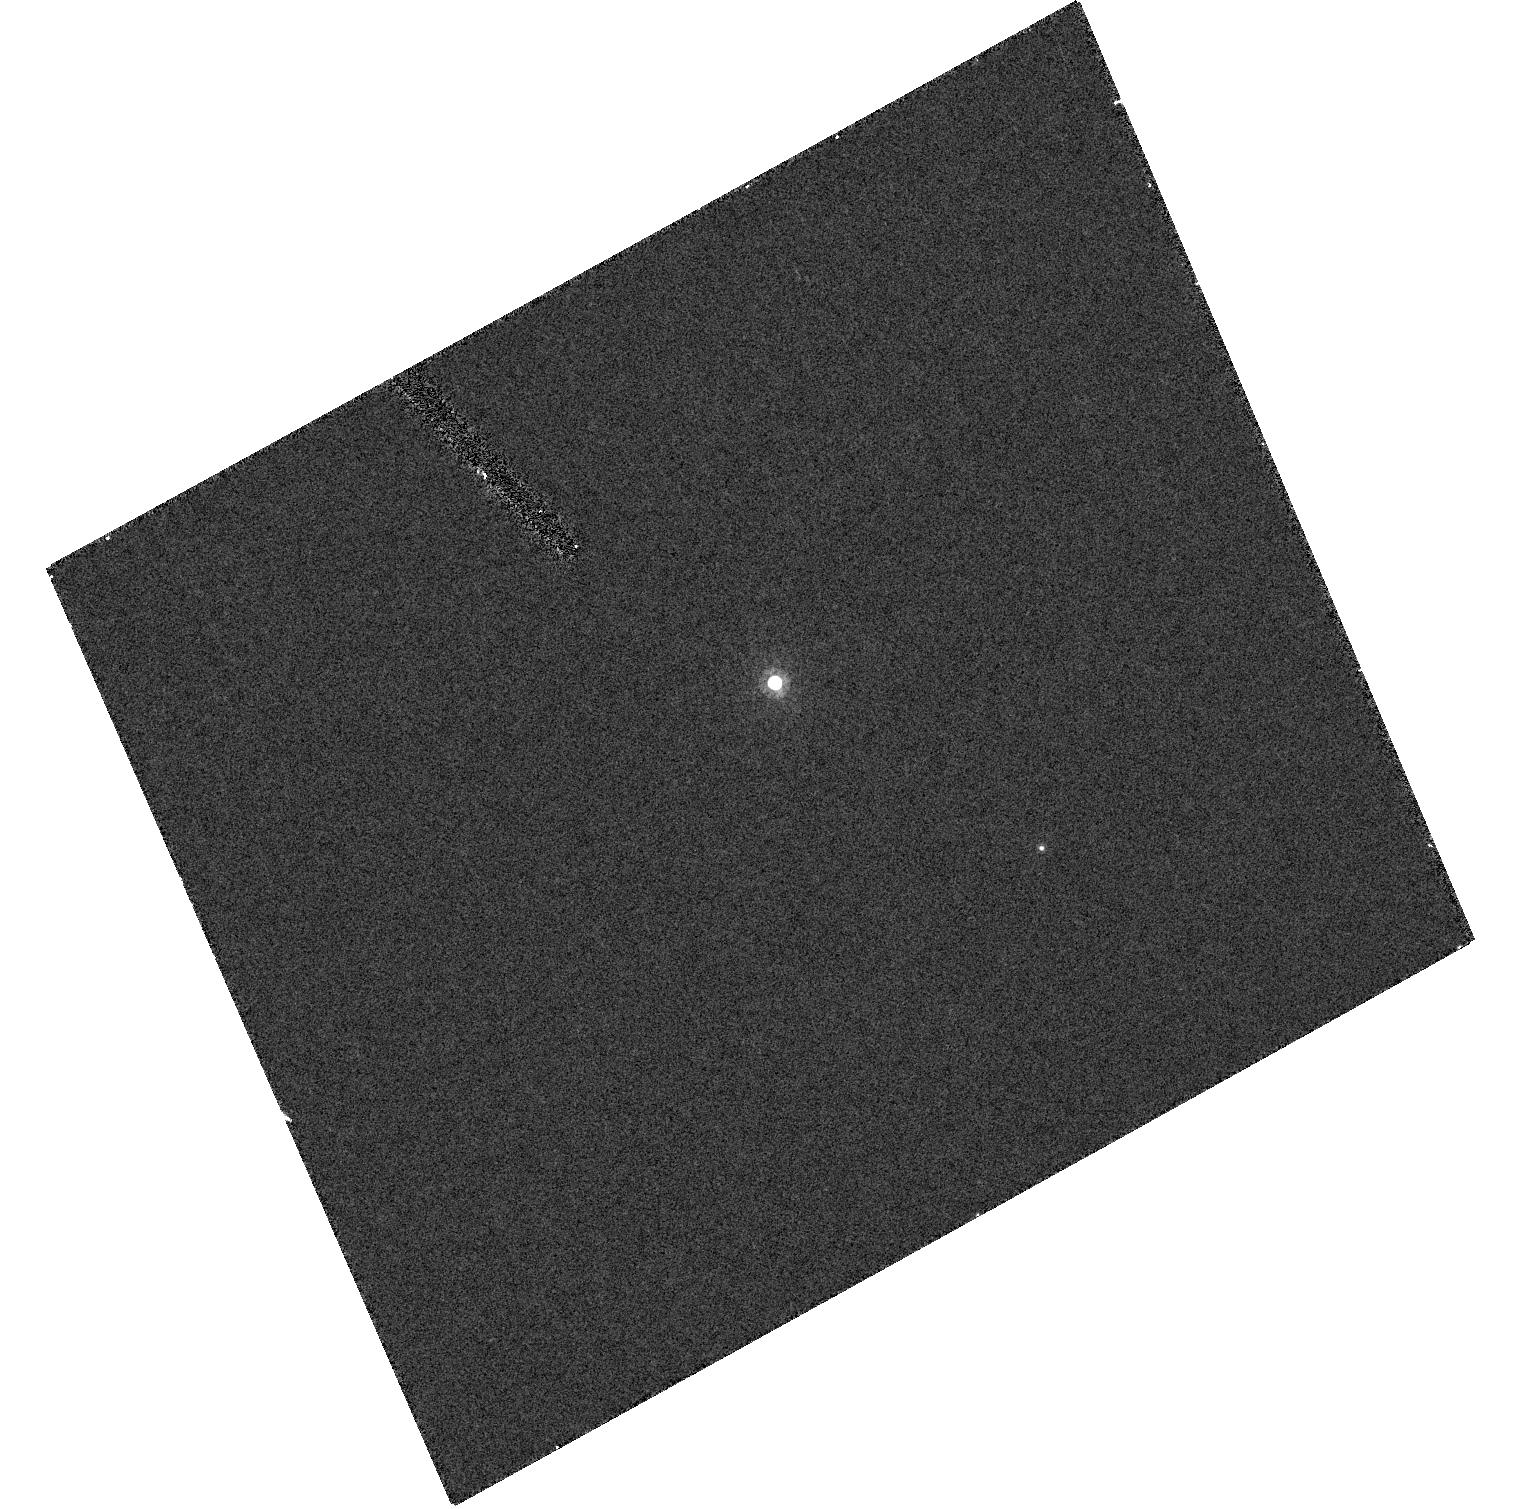
Target: CFHT-PLIZ-2
Instrument: ACS/HRC
Filter: F814W
Exposure: 7 min
Observation ID: hst_9831_11_acs_hrc_f814w_j8rv11

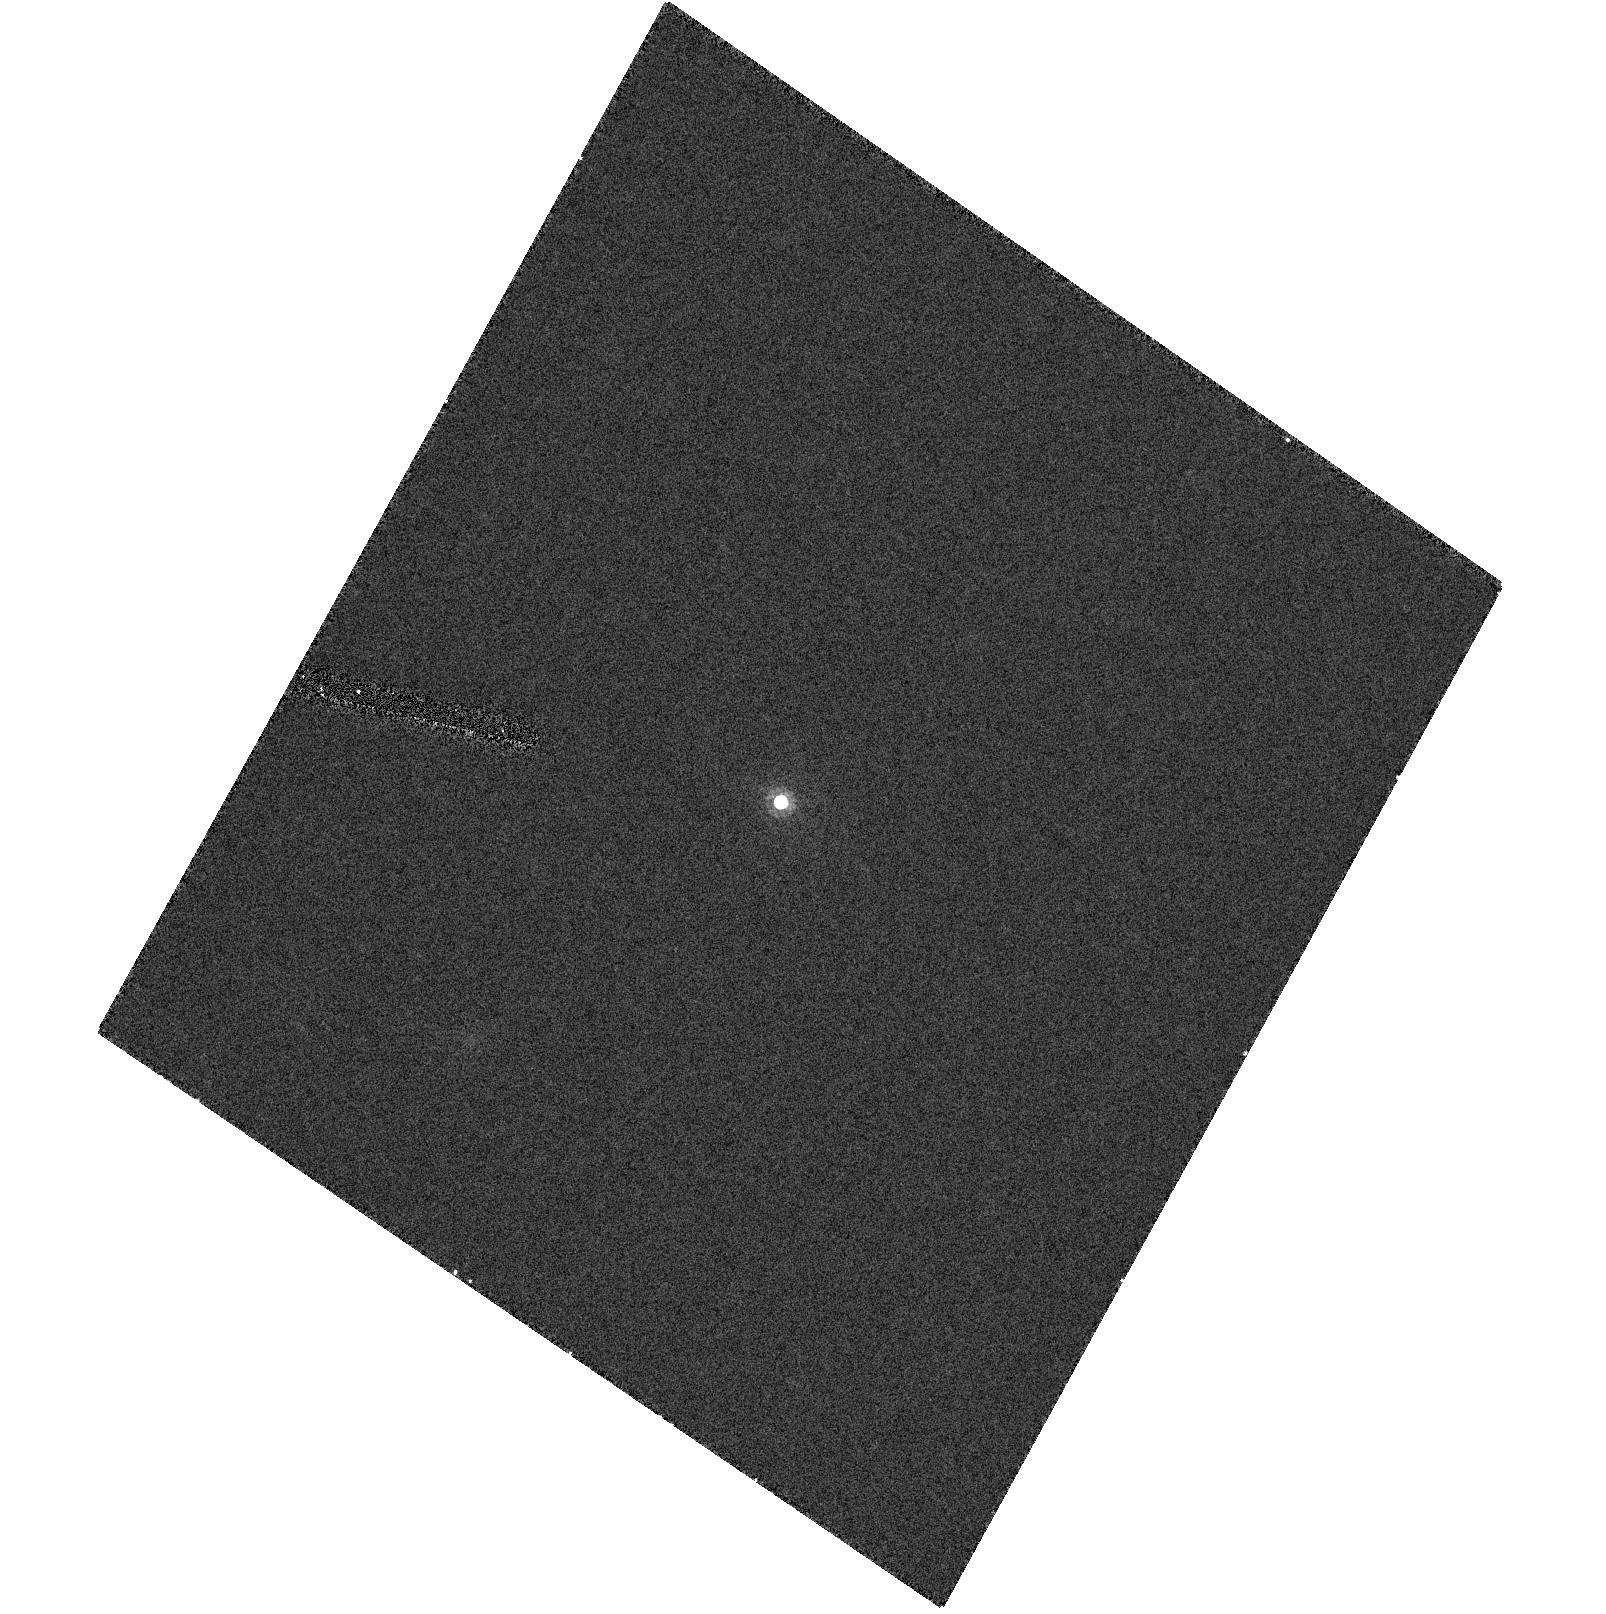
Target: CFHT-PL-13
Instrument: ACS/HRC
Filter: F814W
Exposure: 7 min
Observation ID: hst_9831_12_acs_hrc_f814w_j8rv12

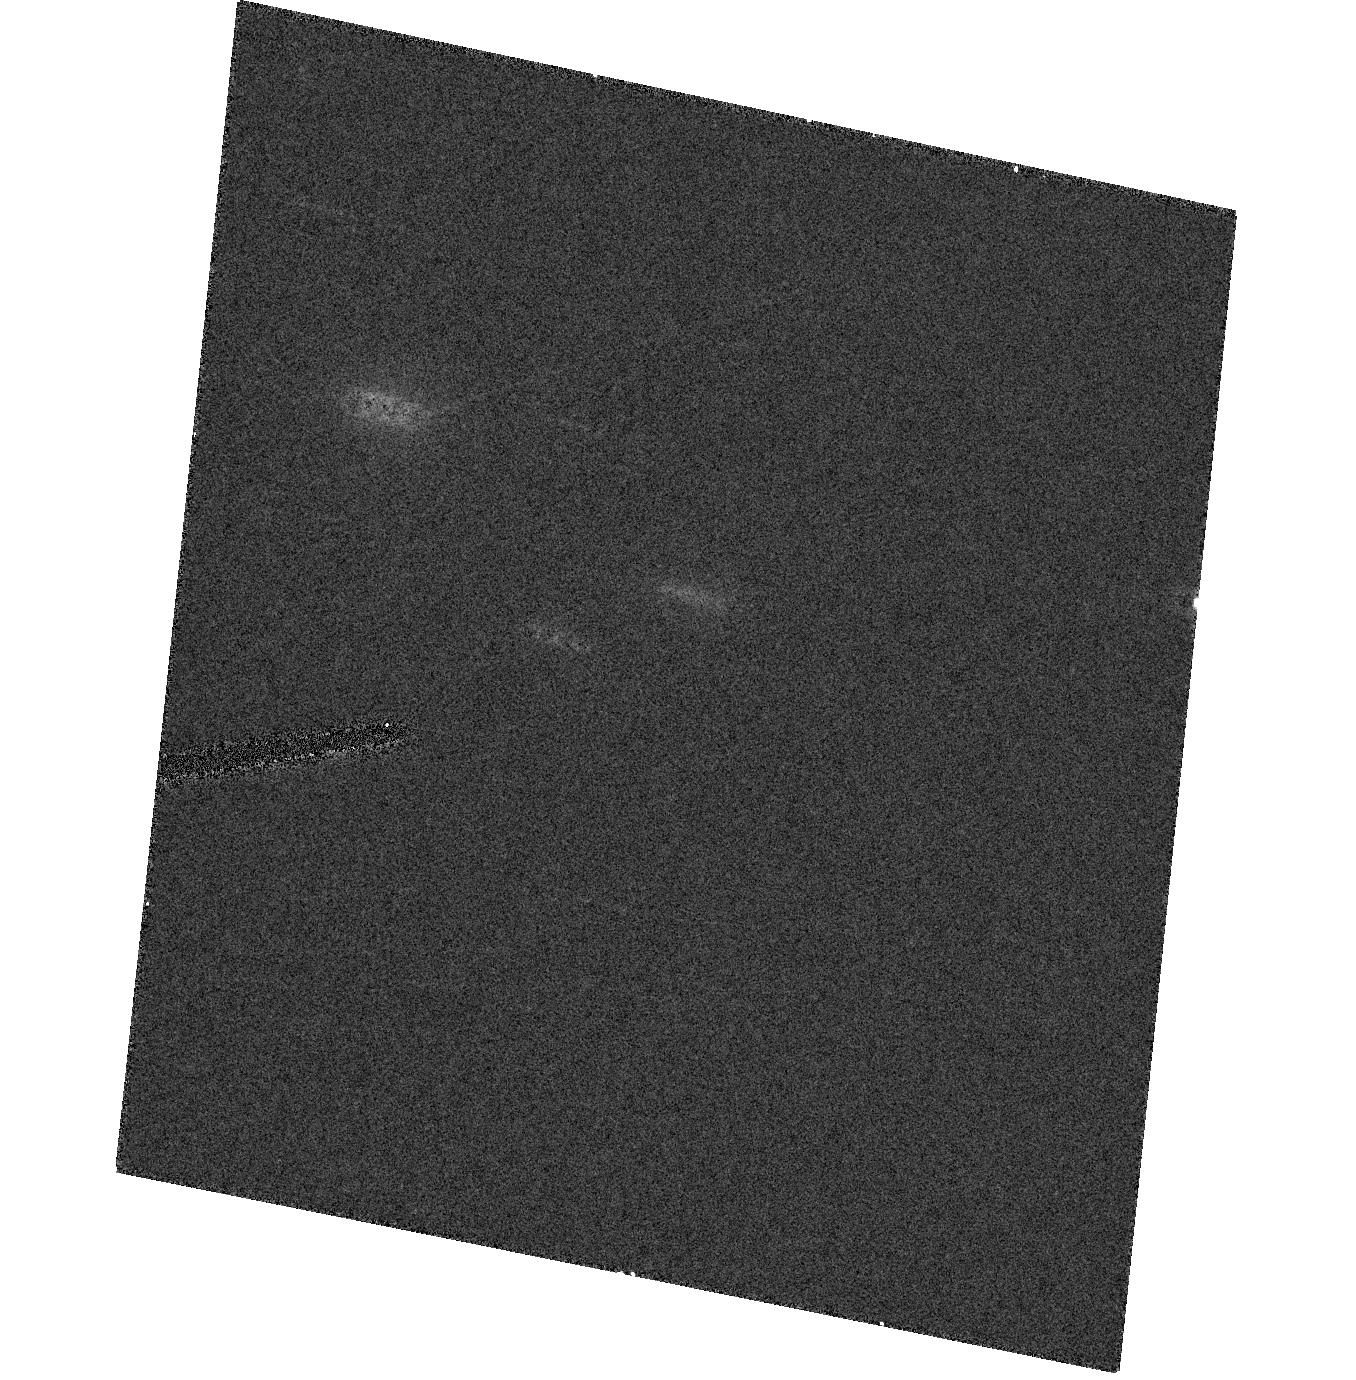
Target: CFHT-PL-23
Instrument: ACS/HRC
Filter: F814W
Exposure: 7 min
Observation ID: hst_9831_16_acs_hrc_f814w_j8rv16

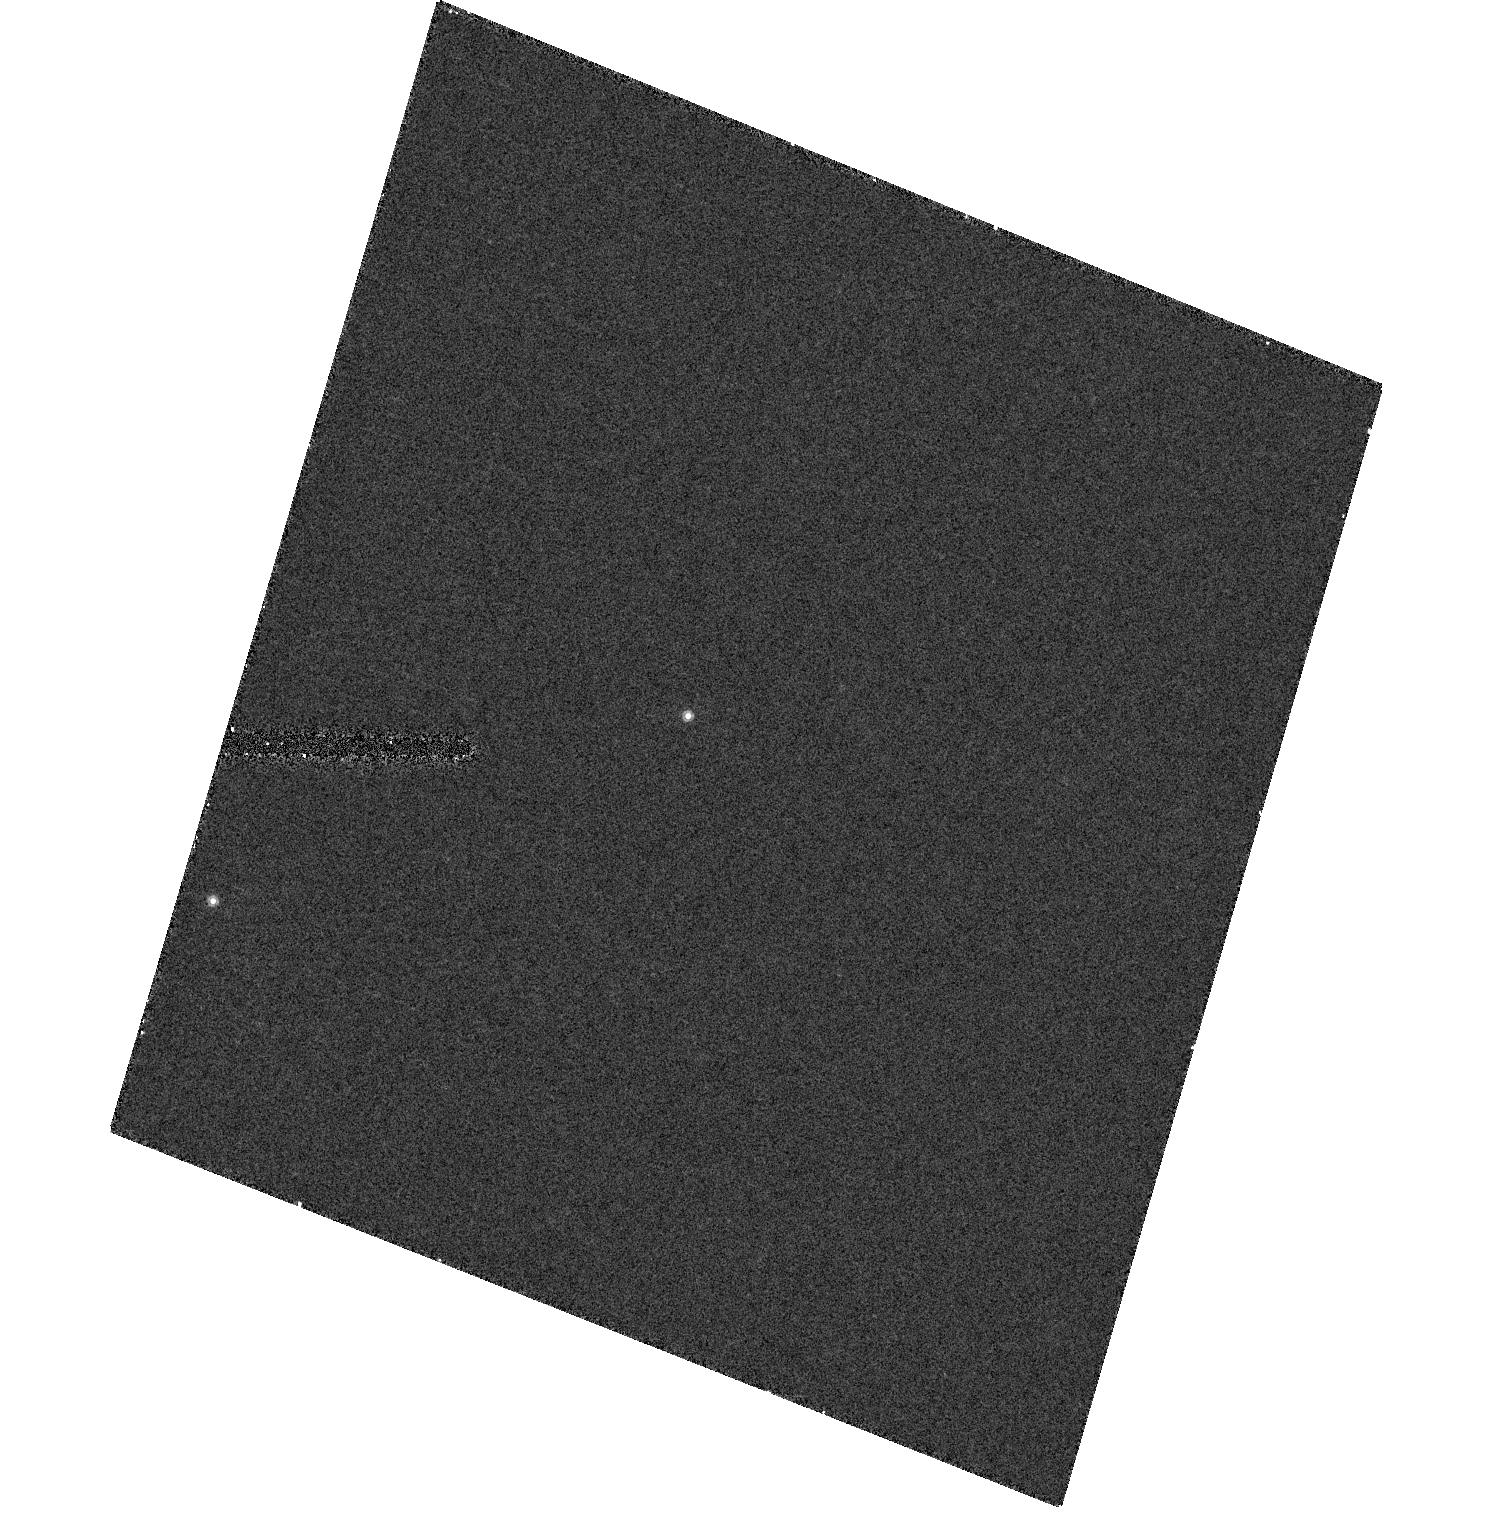
Target: CFHT-PLIZ-28
Instrument: ACS/HRC
Filter: F814W
Exposure: 8 min
Observation ID: hst_9831_28_acs_hrc_f814w_j8rv28

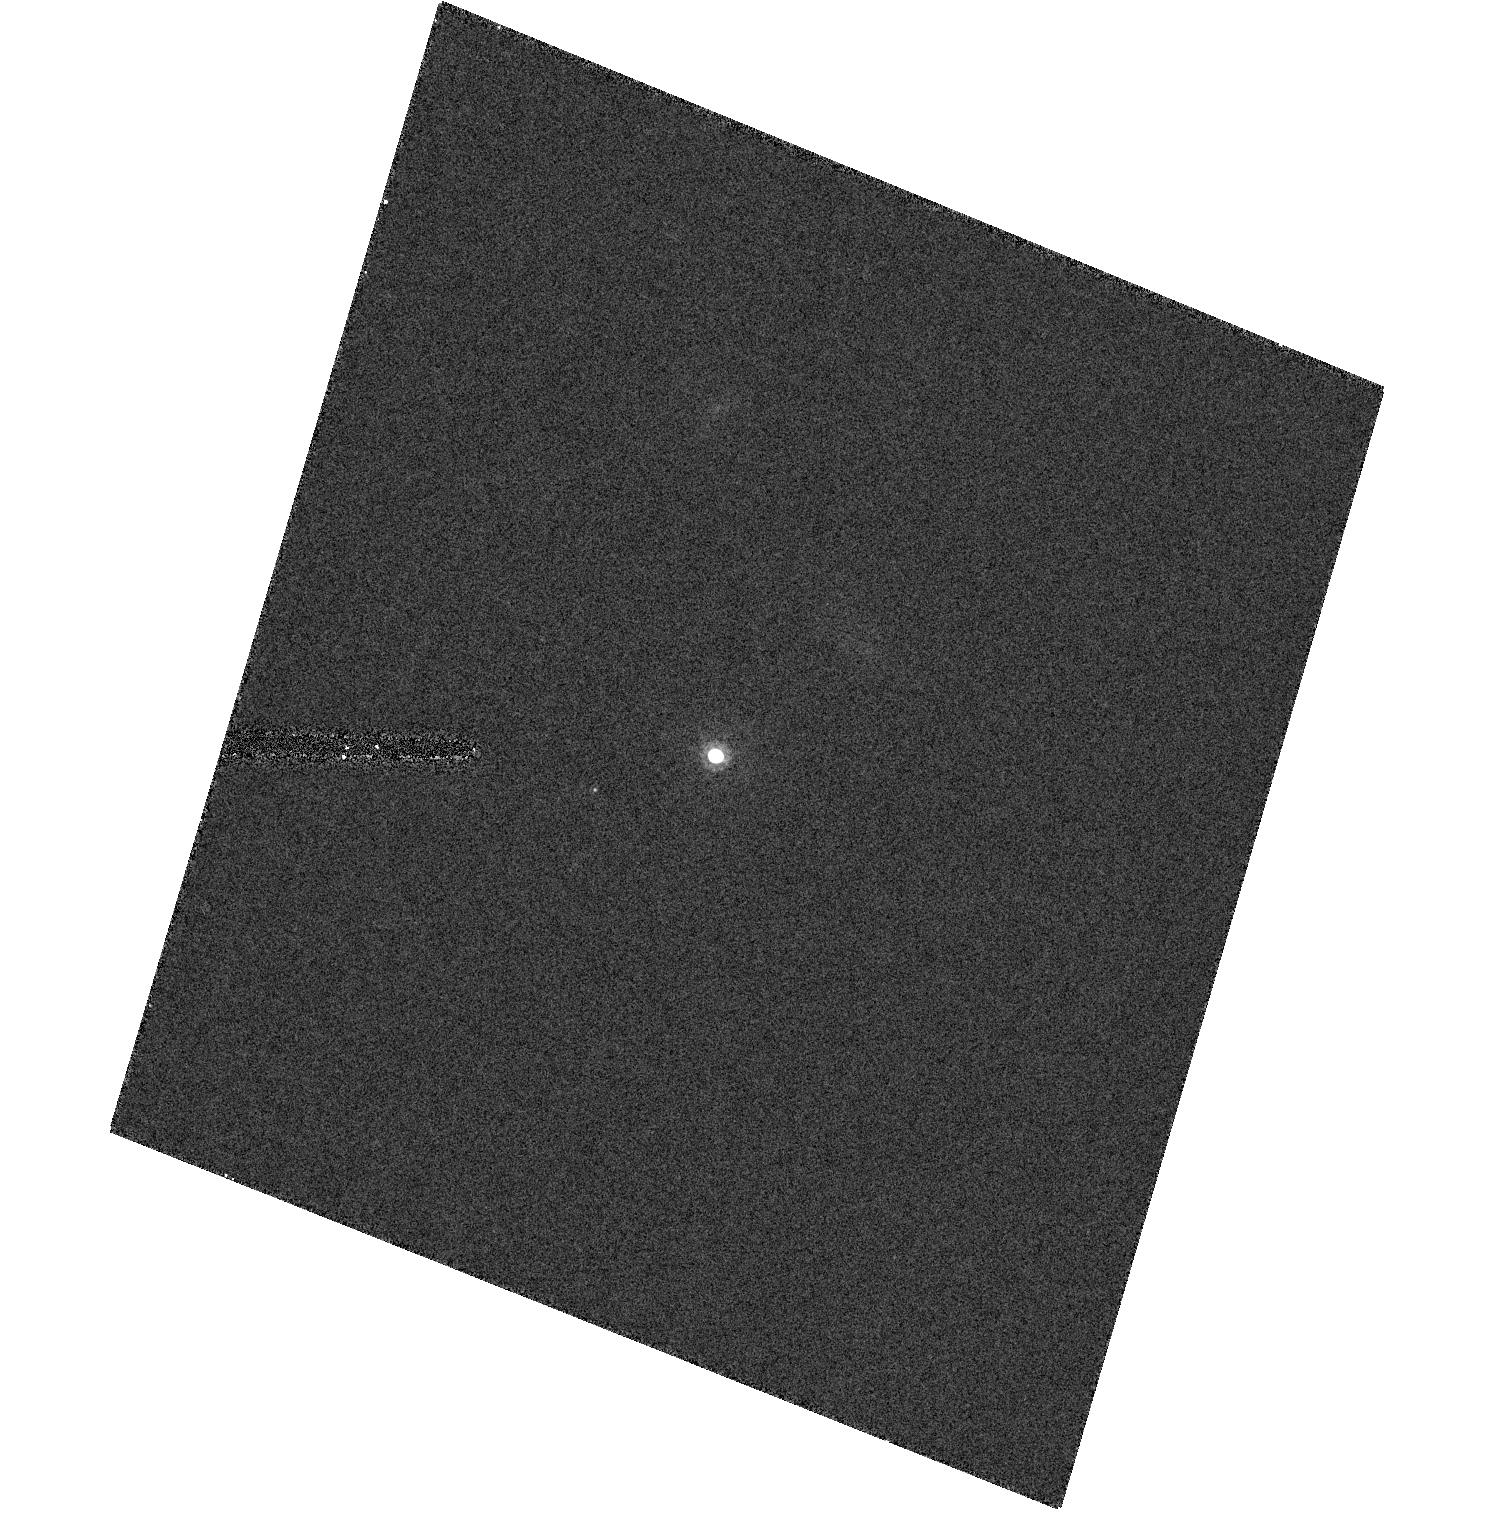
Target: CFHT-PL-12
Instrument: ACS/HRC
Filter: F814W
Exposure: 7 min
Observation ID: hst_9831_01_acs_hrc_f814w_j8rv01

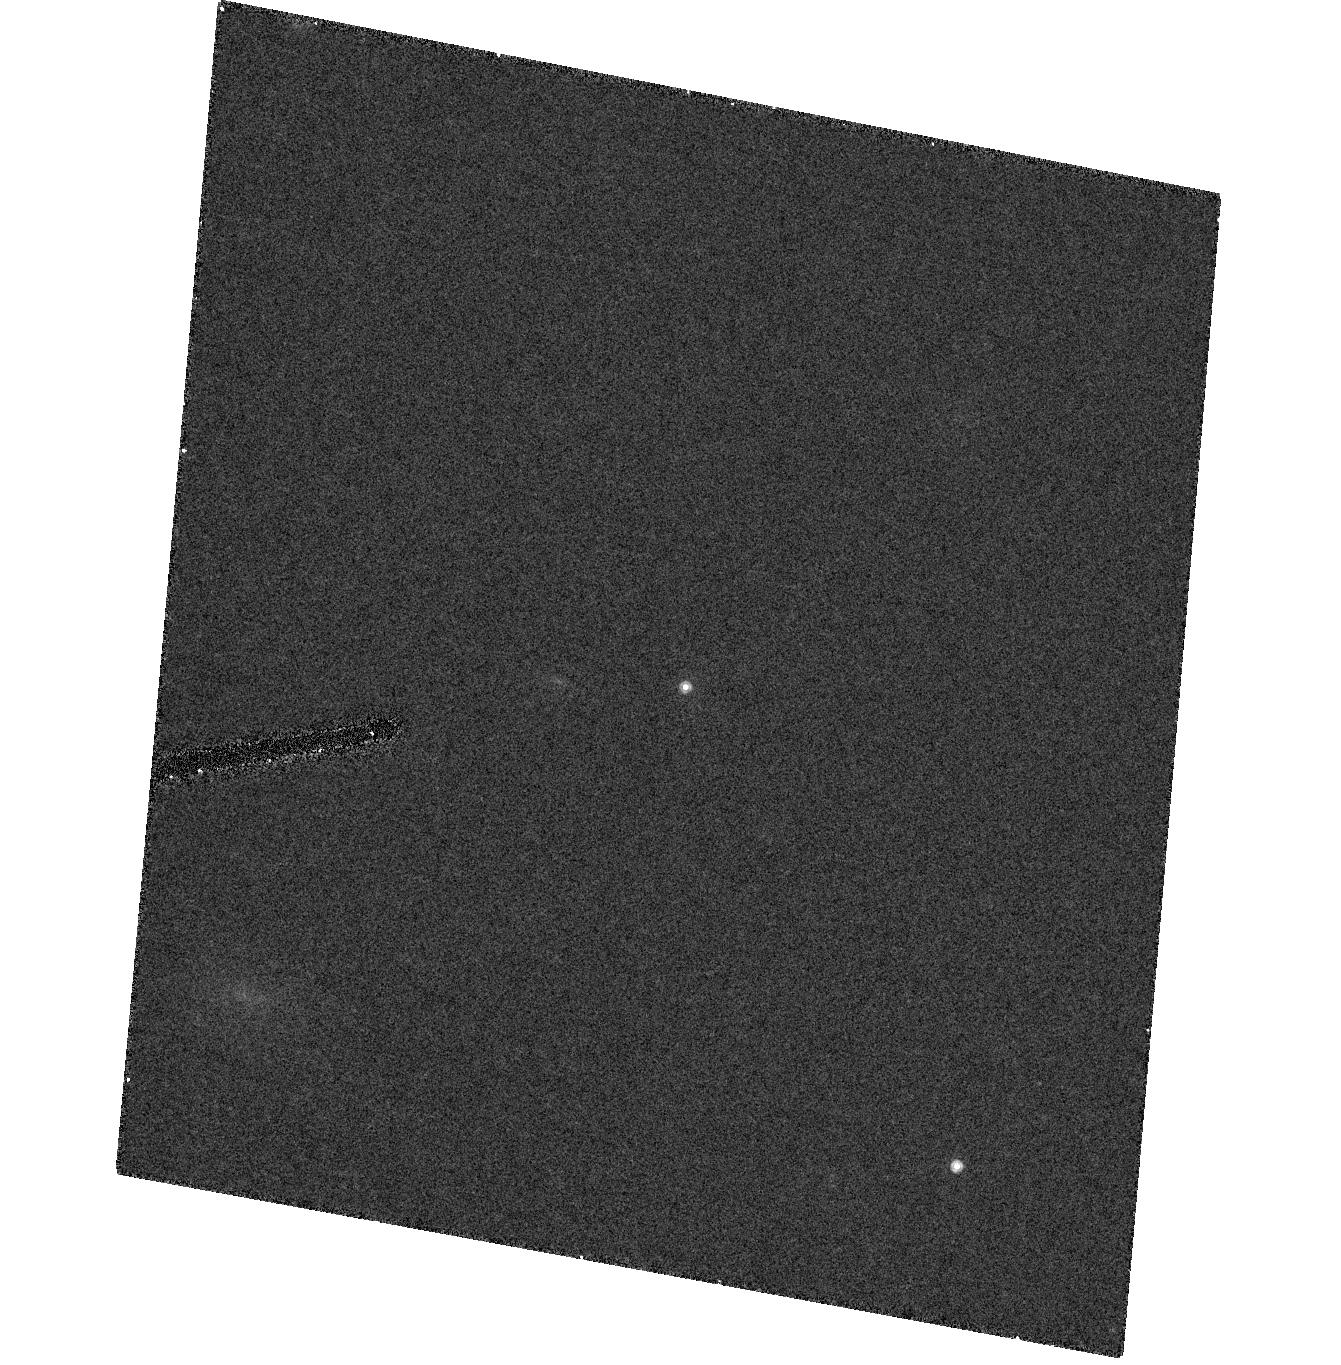
Target: CFHT-PLIZ-26
Instrument: ACS/HRC
Filter: F814W
Exposure: 8 min
Observation ID: hst_9831_20_acs_hrc_f814w_j8rv20

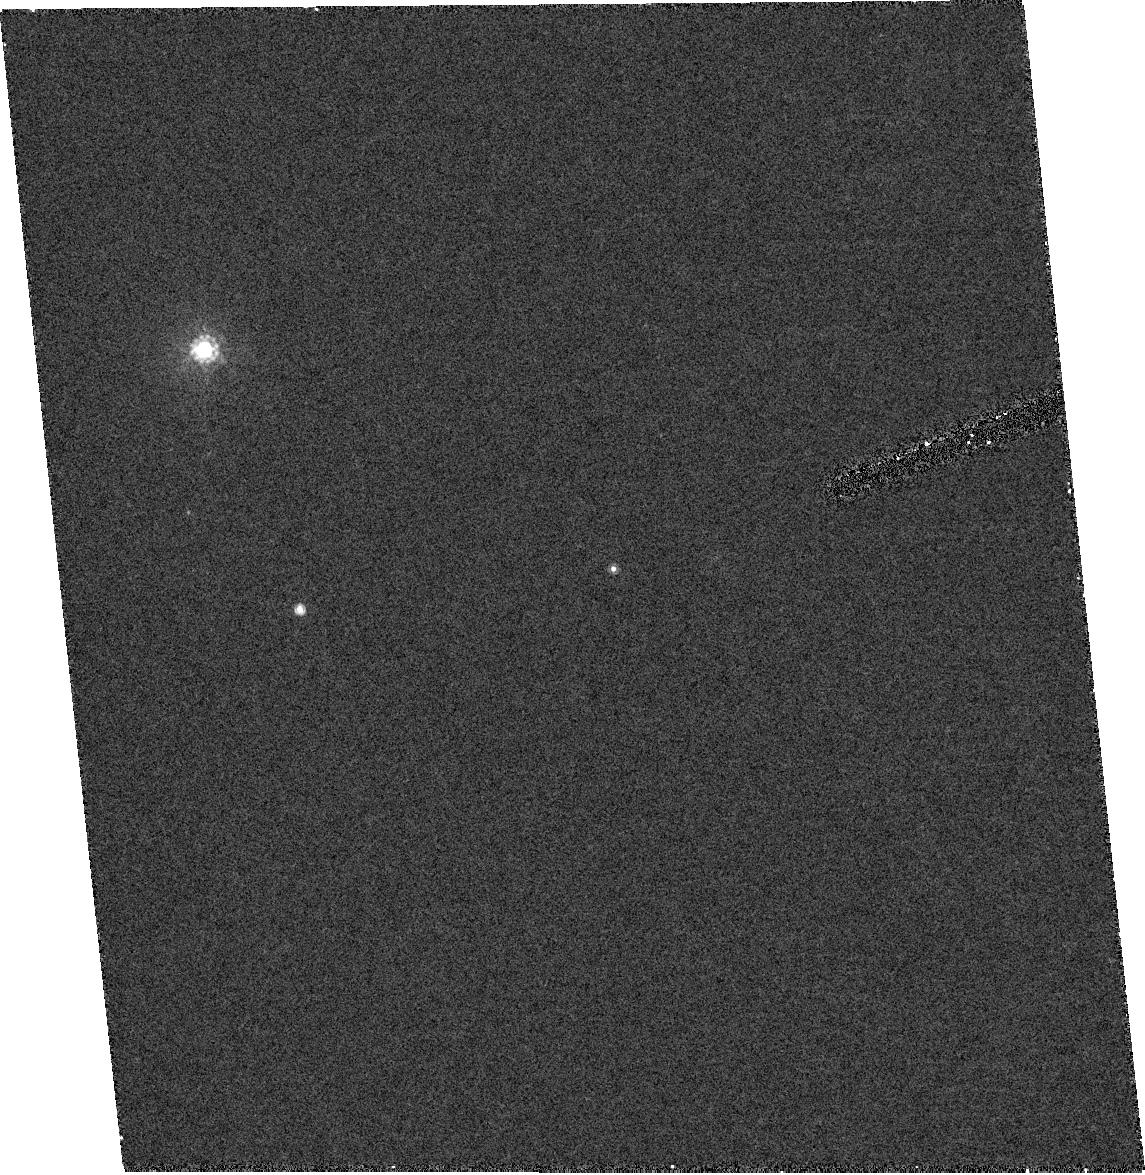
Target: CFHT-PLIZ-2141
Instrument: ACS/HRC
Filter: F814W
Exposure: 8 min
Observation ID: hst_9831_06_acs_hrc_f814w_j8rv06

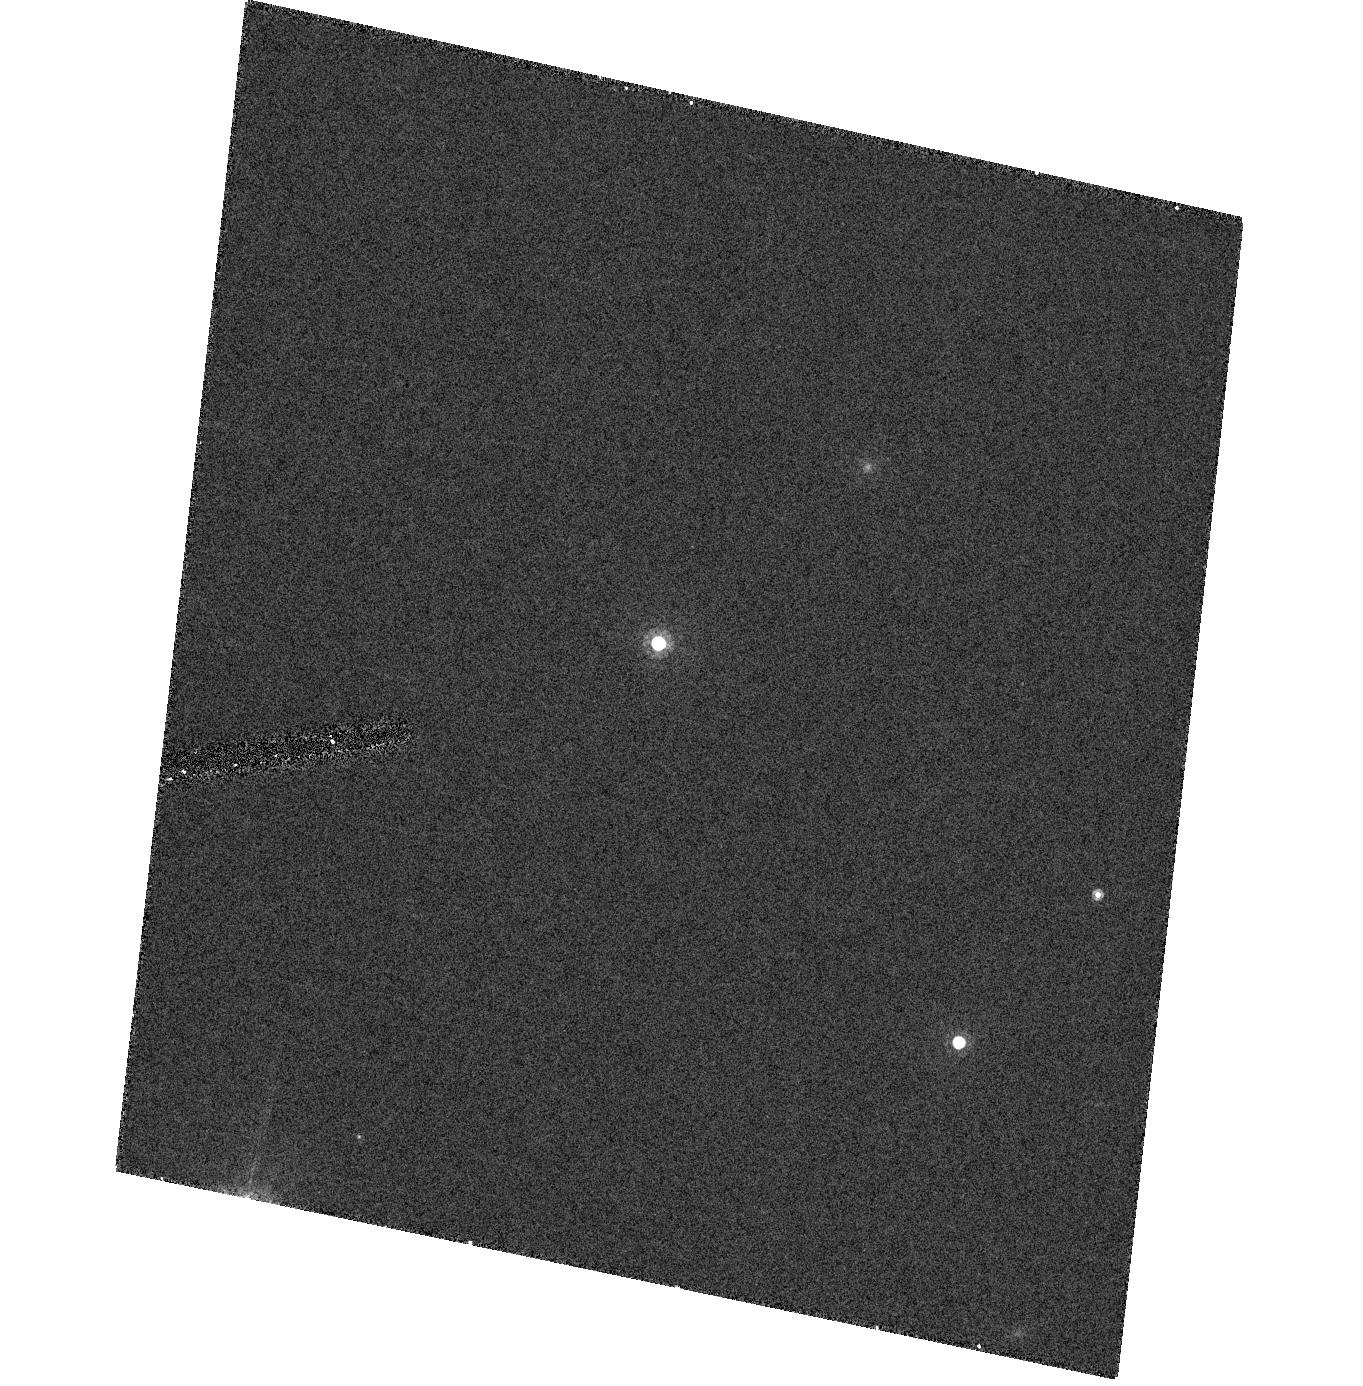
Target: CFHT-PL-11
Instrument: ACS/HRC
Filter: F814W
Exposure: 7 min
Observation ID: hst_9831_02_acs_hrc_f814w_j8rv02

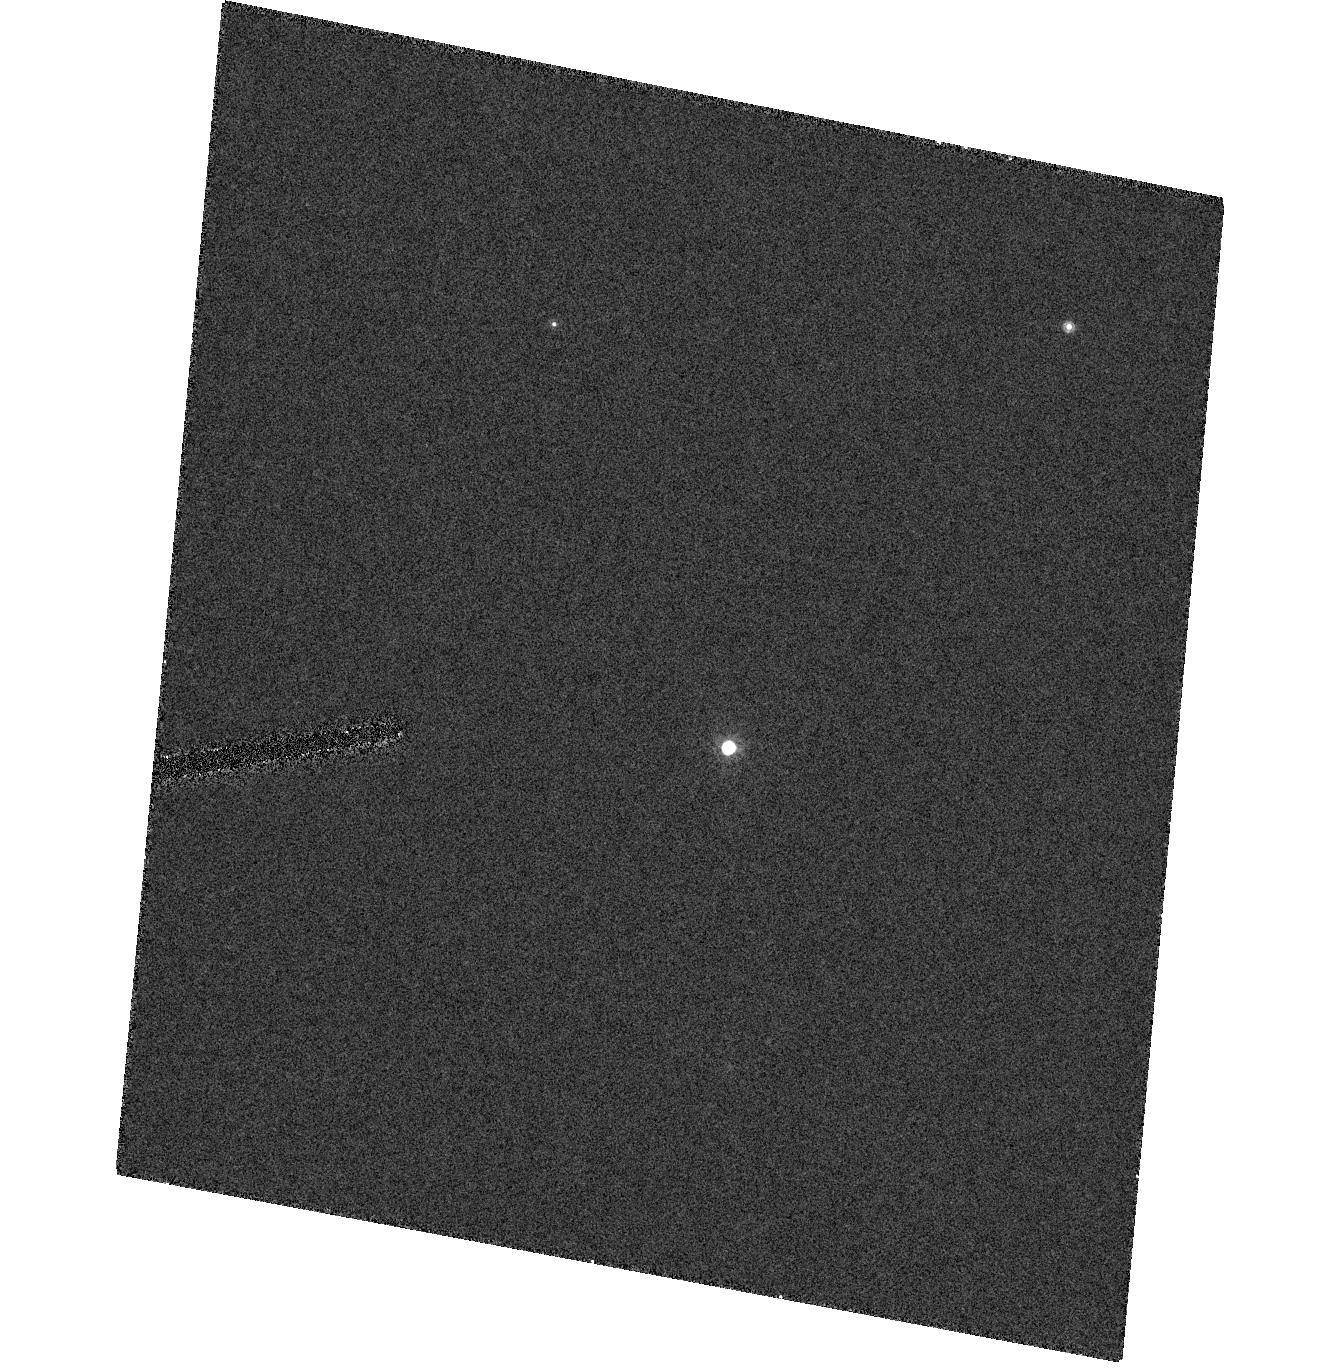
Target: CFHT-PL-16
Instrument: ACS/HRC
Filter: F814W
Exposure: 7 min
Observation ID: hst_9831_05_acs_hrc_f814w_j8rv05

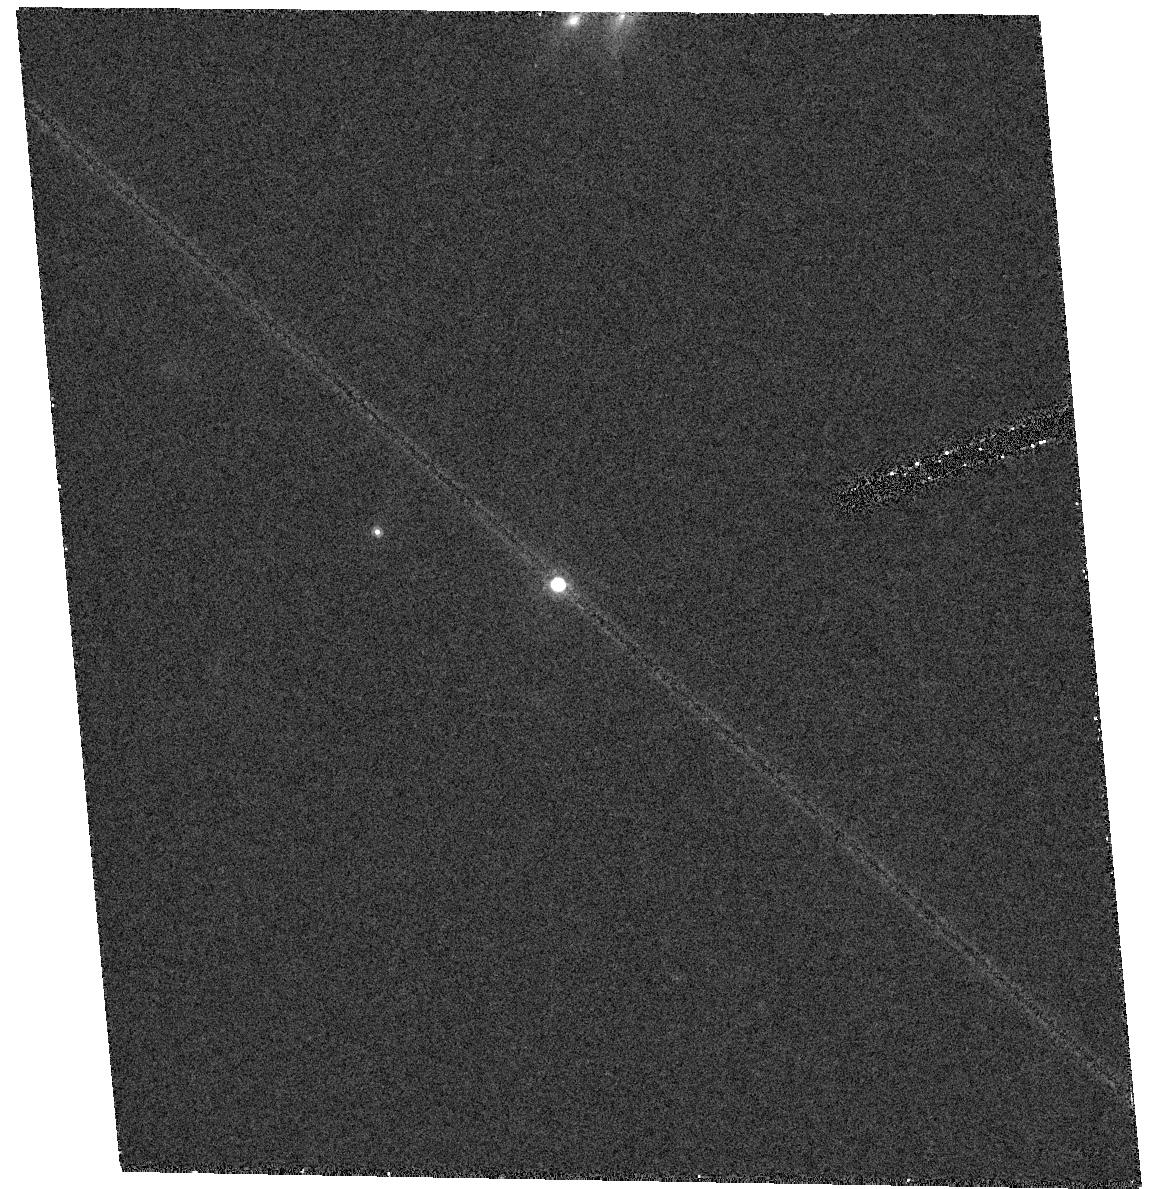
Target: HHCJ-7
Instrument: ACS/HRC
Filter: F814W
Exposure: 7 min
Observation ID: hst_9831_03_acs_hrc_f814w_j8rv03

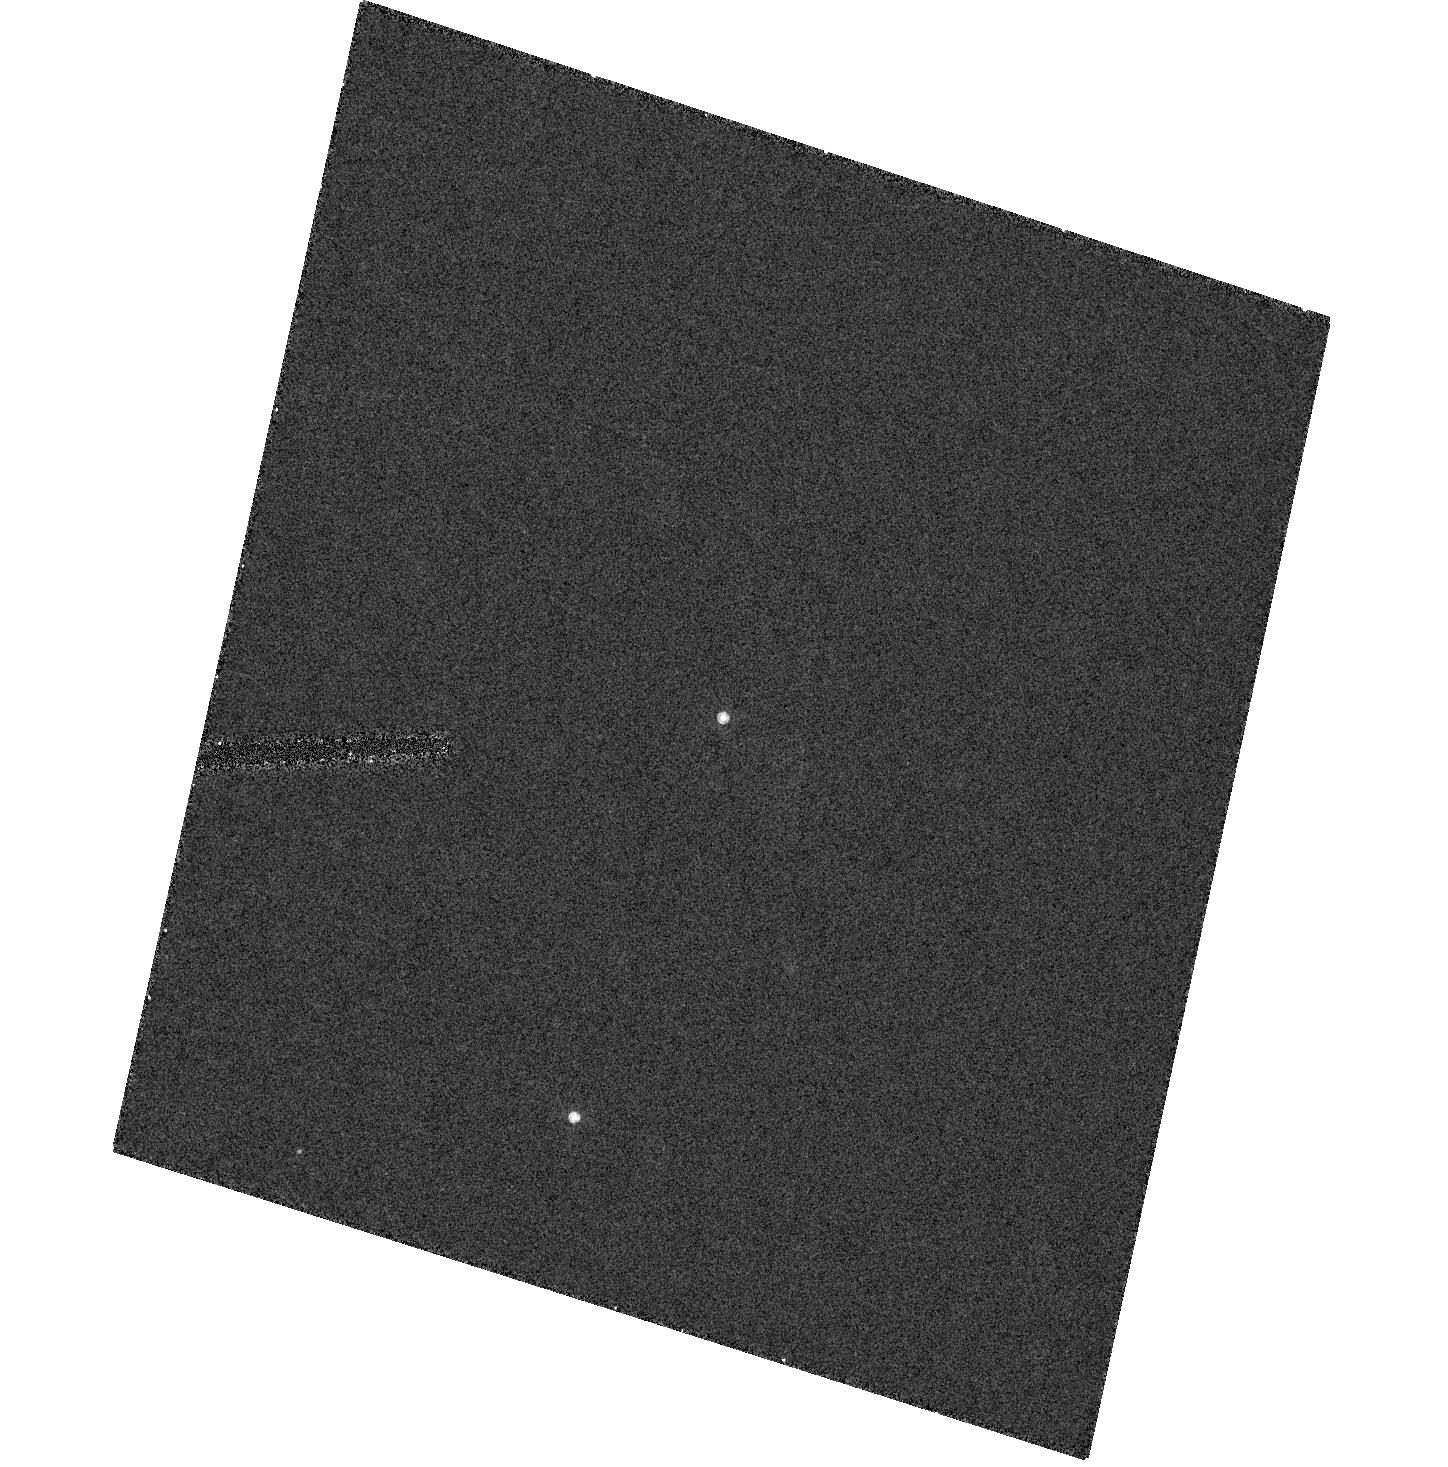
Target: CFHT-PLIZ-23
Instrument: ACS/HRC
Filter: F814W
Exposure: 7 min
Observation ID: hst_9831_19_acs_hrc_f814w_j8rv19

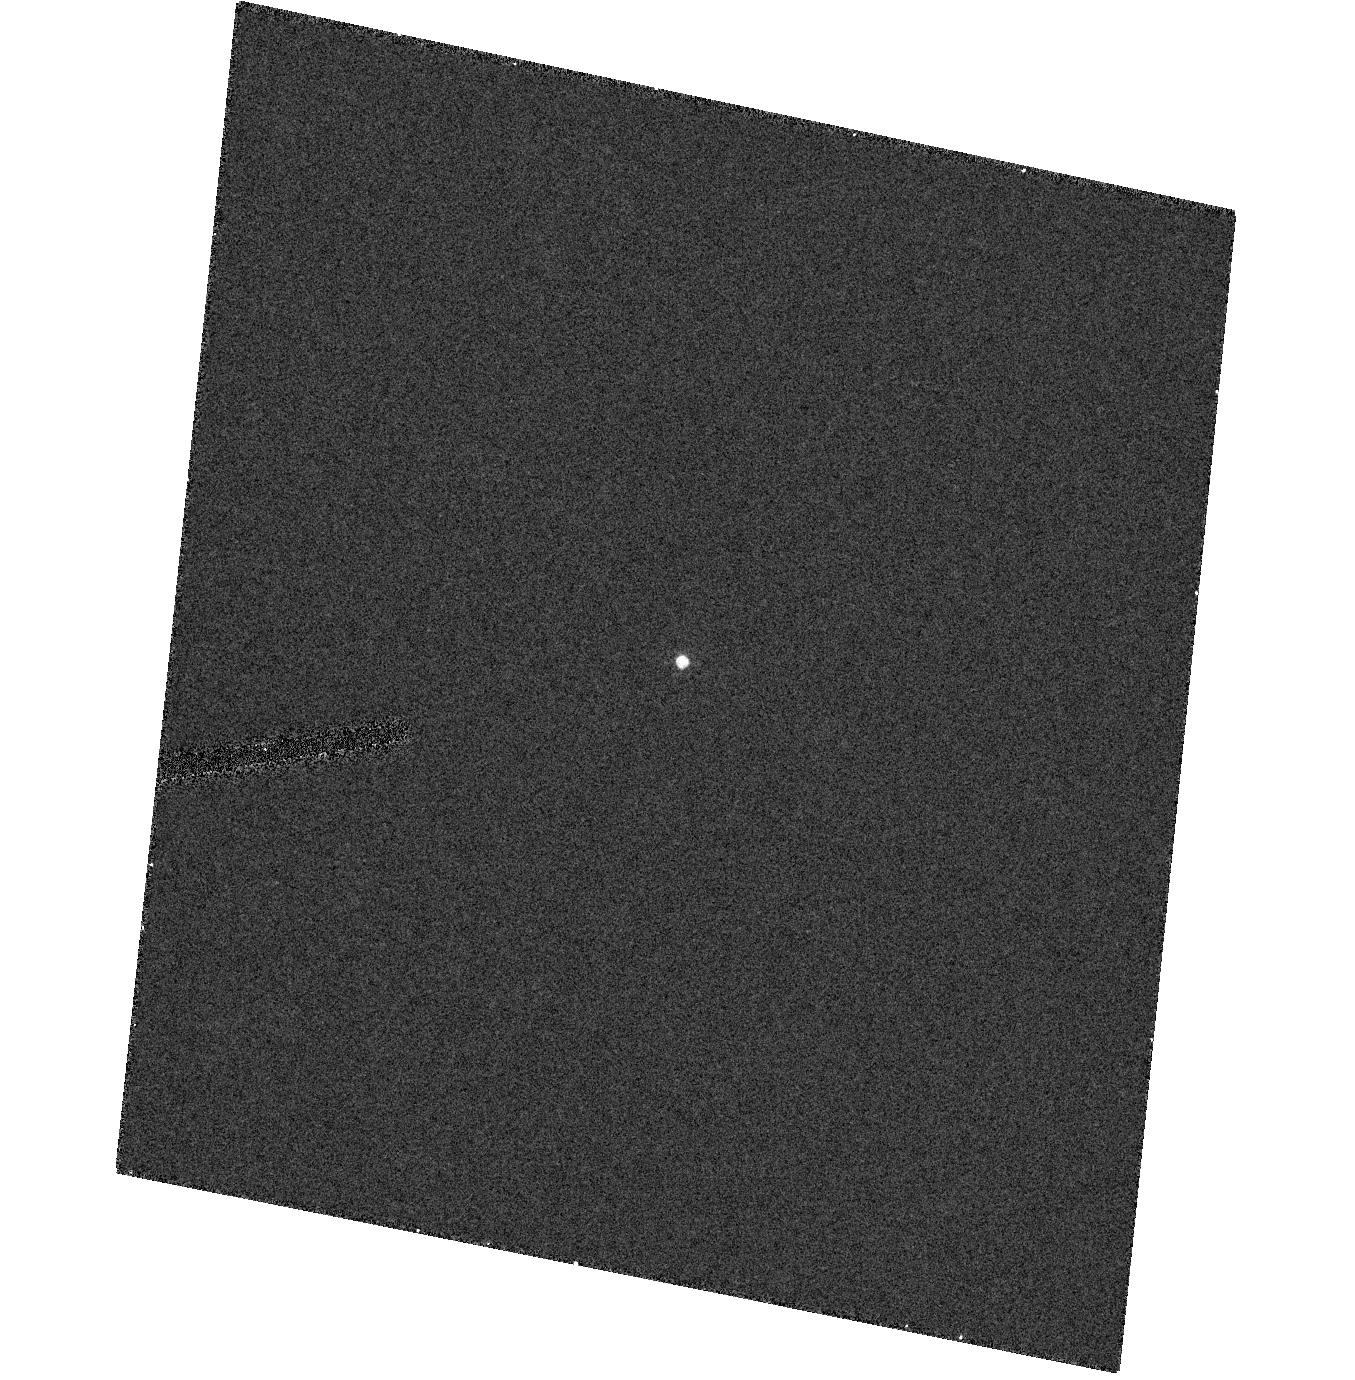
Target: CFHT-PL-25
Instrument: ACS/HRC
Filter: F814W
Exposure: 7 min
Observation ID: hst_9831_18_acs_hrc_f814w_j8rv18

Multiplicity among brown dwarfs in the Pleiades cluster (PI: Bouy, Herve)

We have compiled a sample of 32 confirmed brown dwarfs in the Pleiades cluster. We propose to observe this sample with HST/ACS in SNAPSHOT mode in order to search for very low mass multiple systems. Our goals are: 1) to determine the occurrence and frequency of binary systems among substellar objects, which hold important clues to the formation and evolution mechanism(s) of ultracool and brown dwarfs, 2) to get an estimate of the Initial Mass Function (IMF) at very low masses, which is still unknown and very much needed to be corrected for binarity, 3) to compare the distribution of multiple systems in young open clusters and in the field.